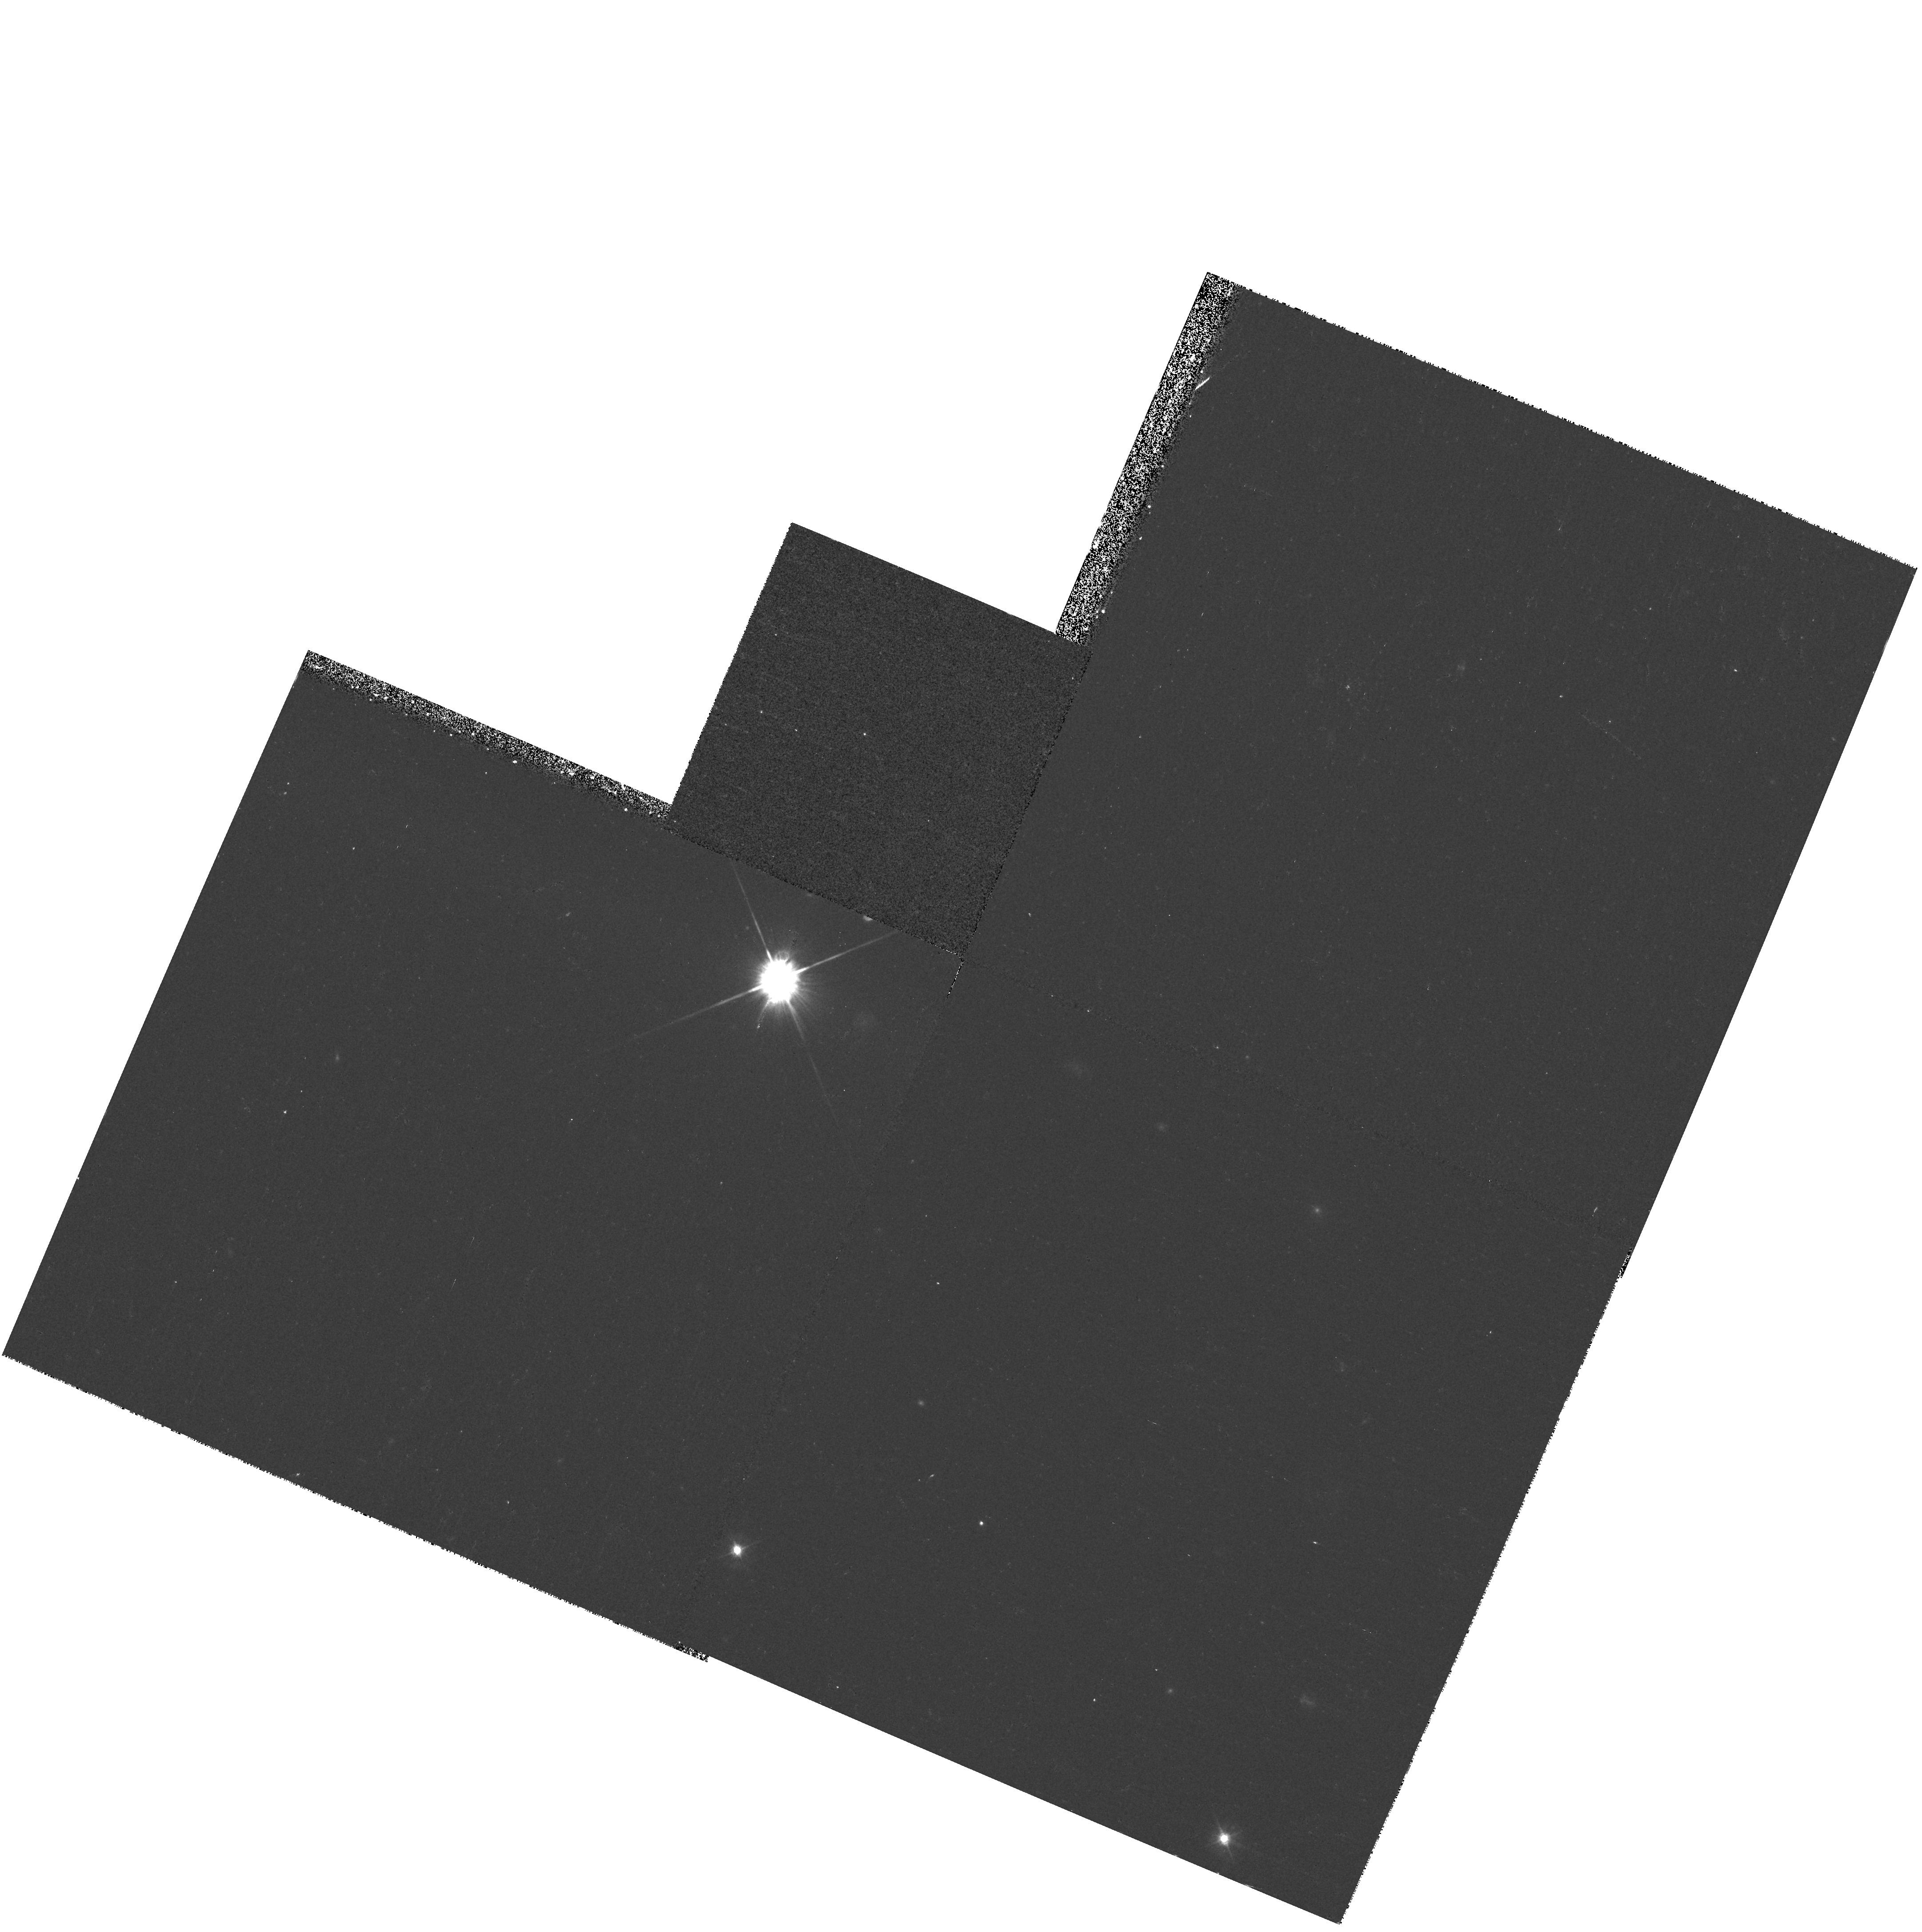
Target: QSO130940+573310. Instrument: WFPC2/PC. Filter: F450W. Exposure: 15 min. Observation ID: hst_9145_08_wfpc2_pc_f450w_u6fs08

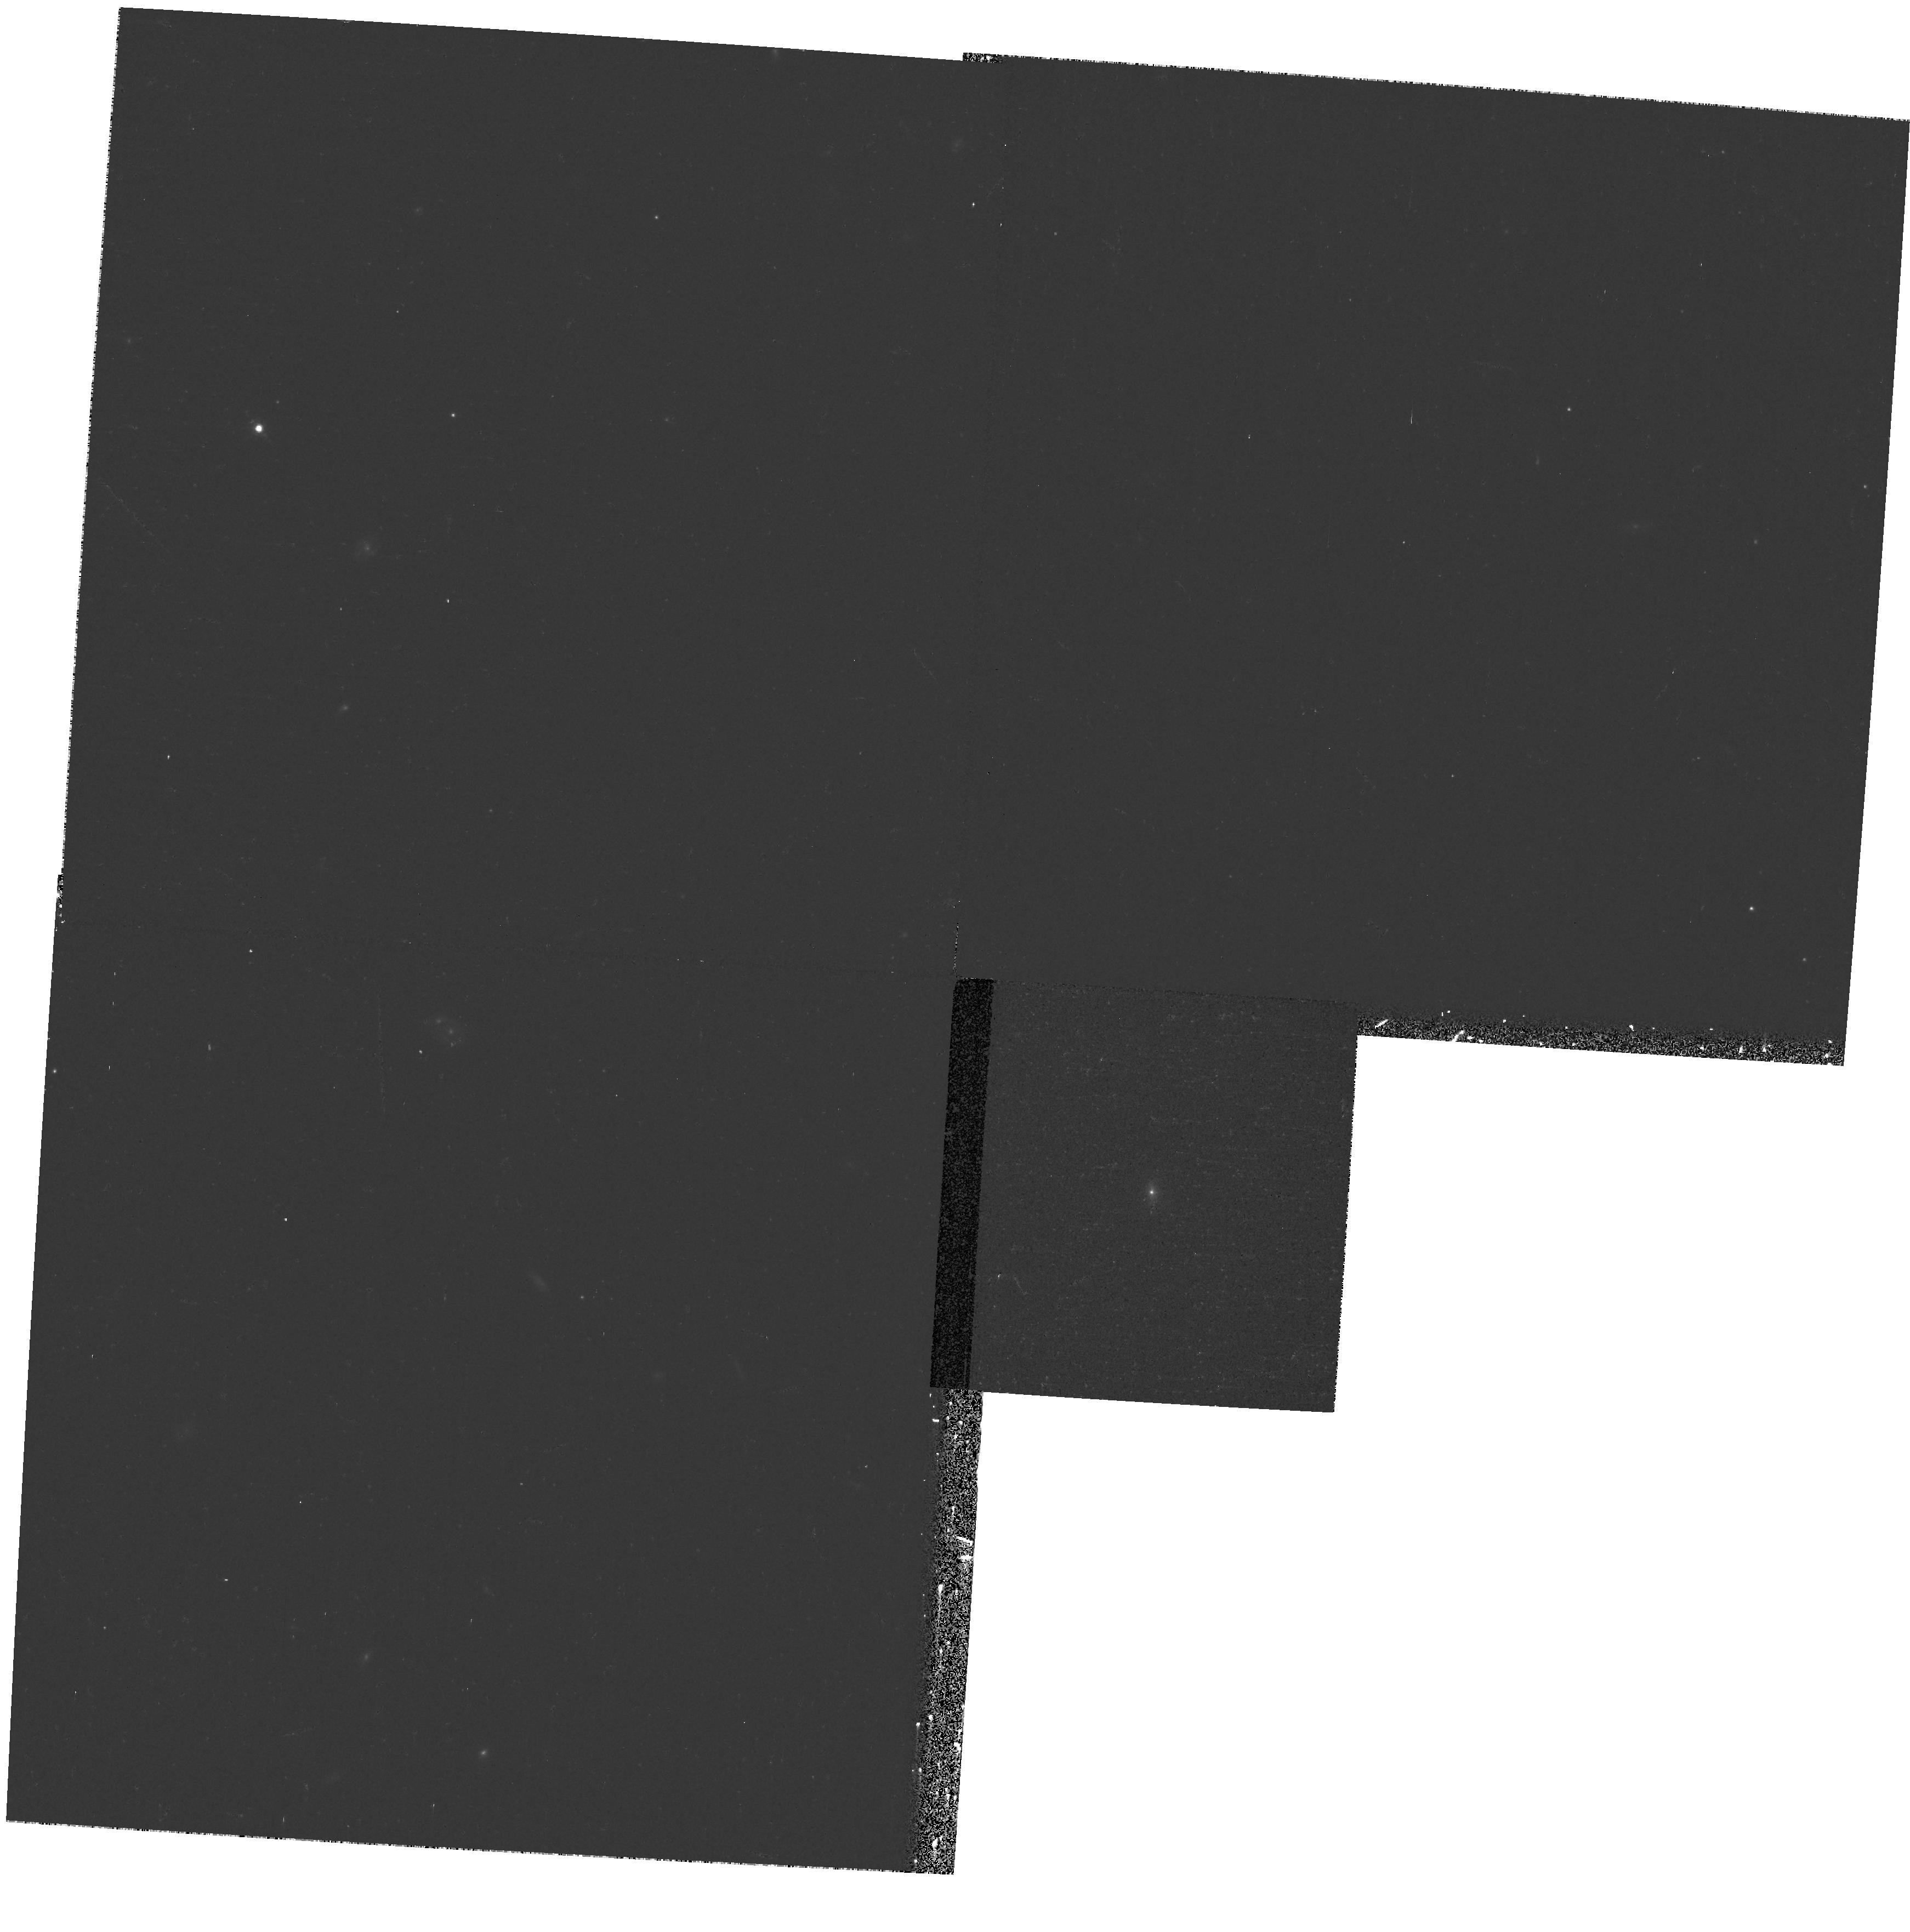
Target: QSO153945+431202. Instrument: WFPC2/PC. Filter: F675W. Exposure: 8 min. Observation ID: hst_9145_15_wfpc2_pc_f675w_u6fs15

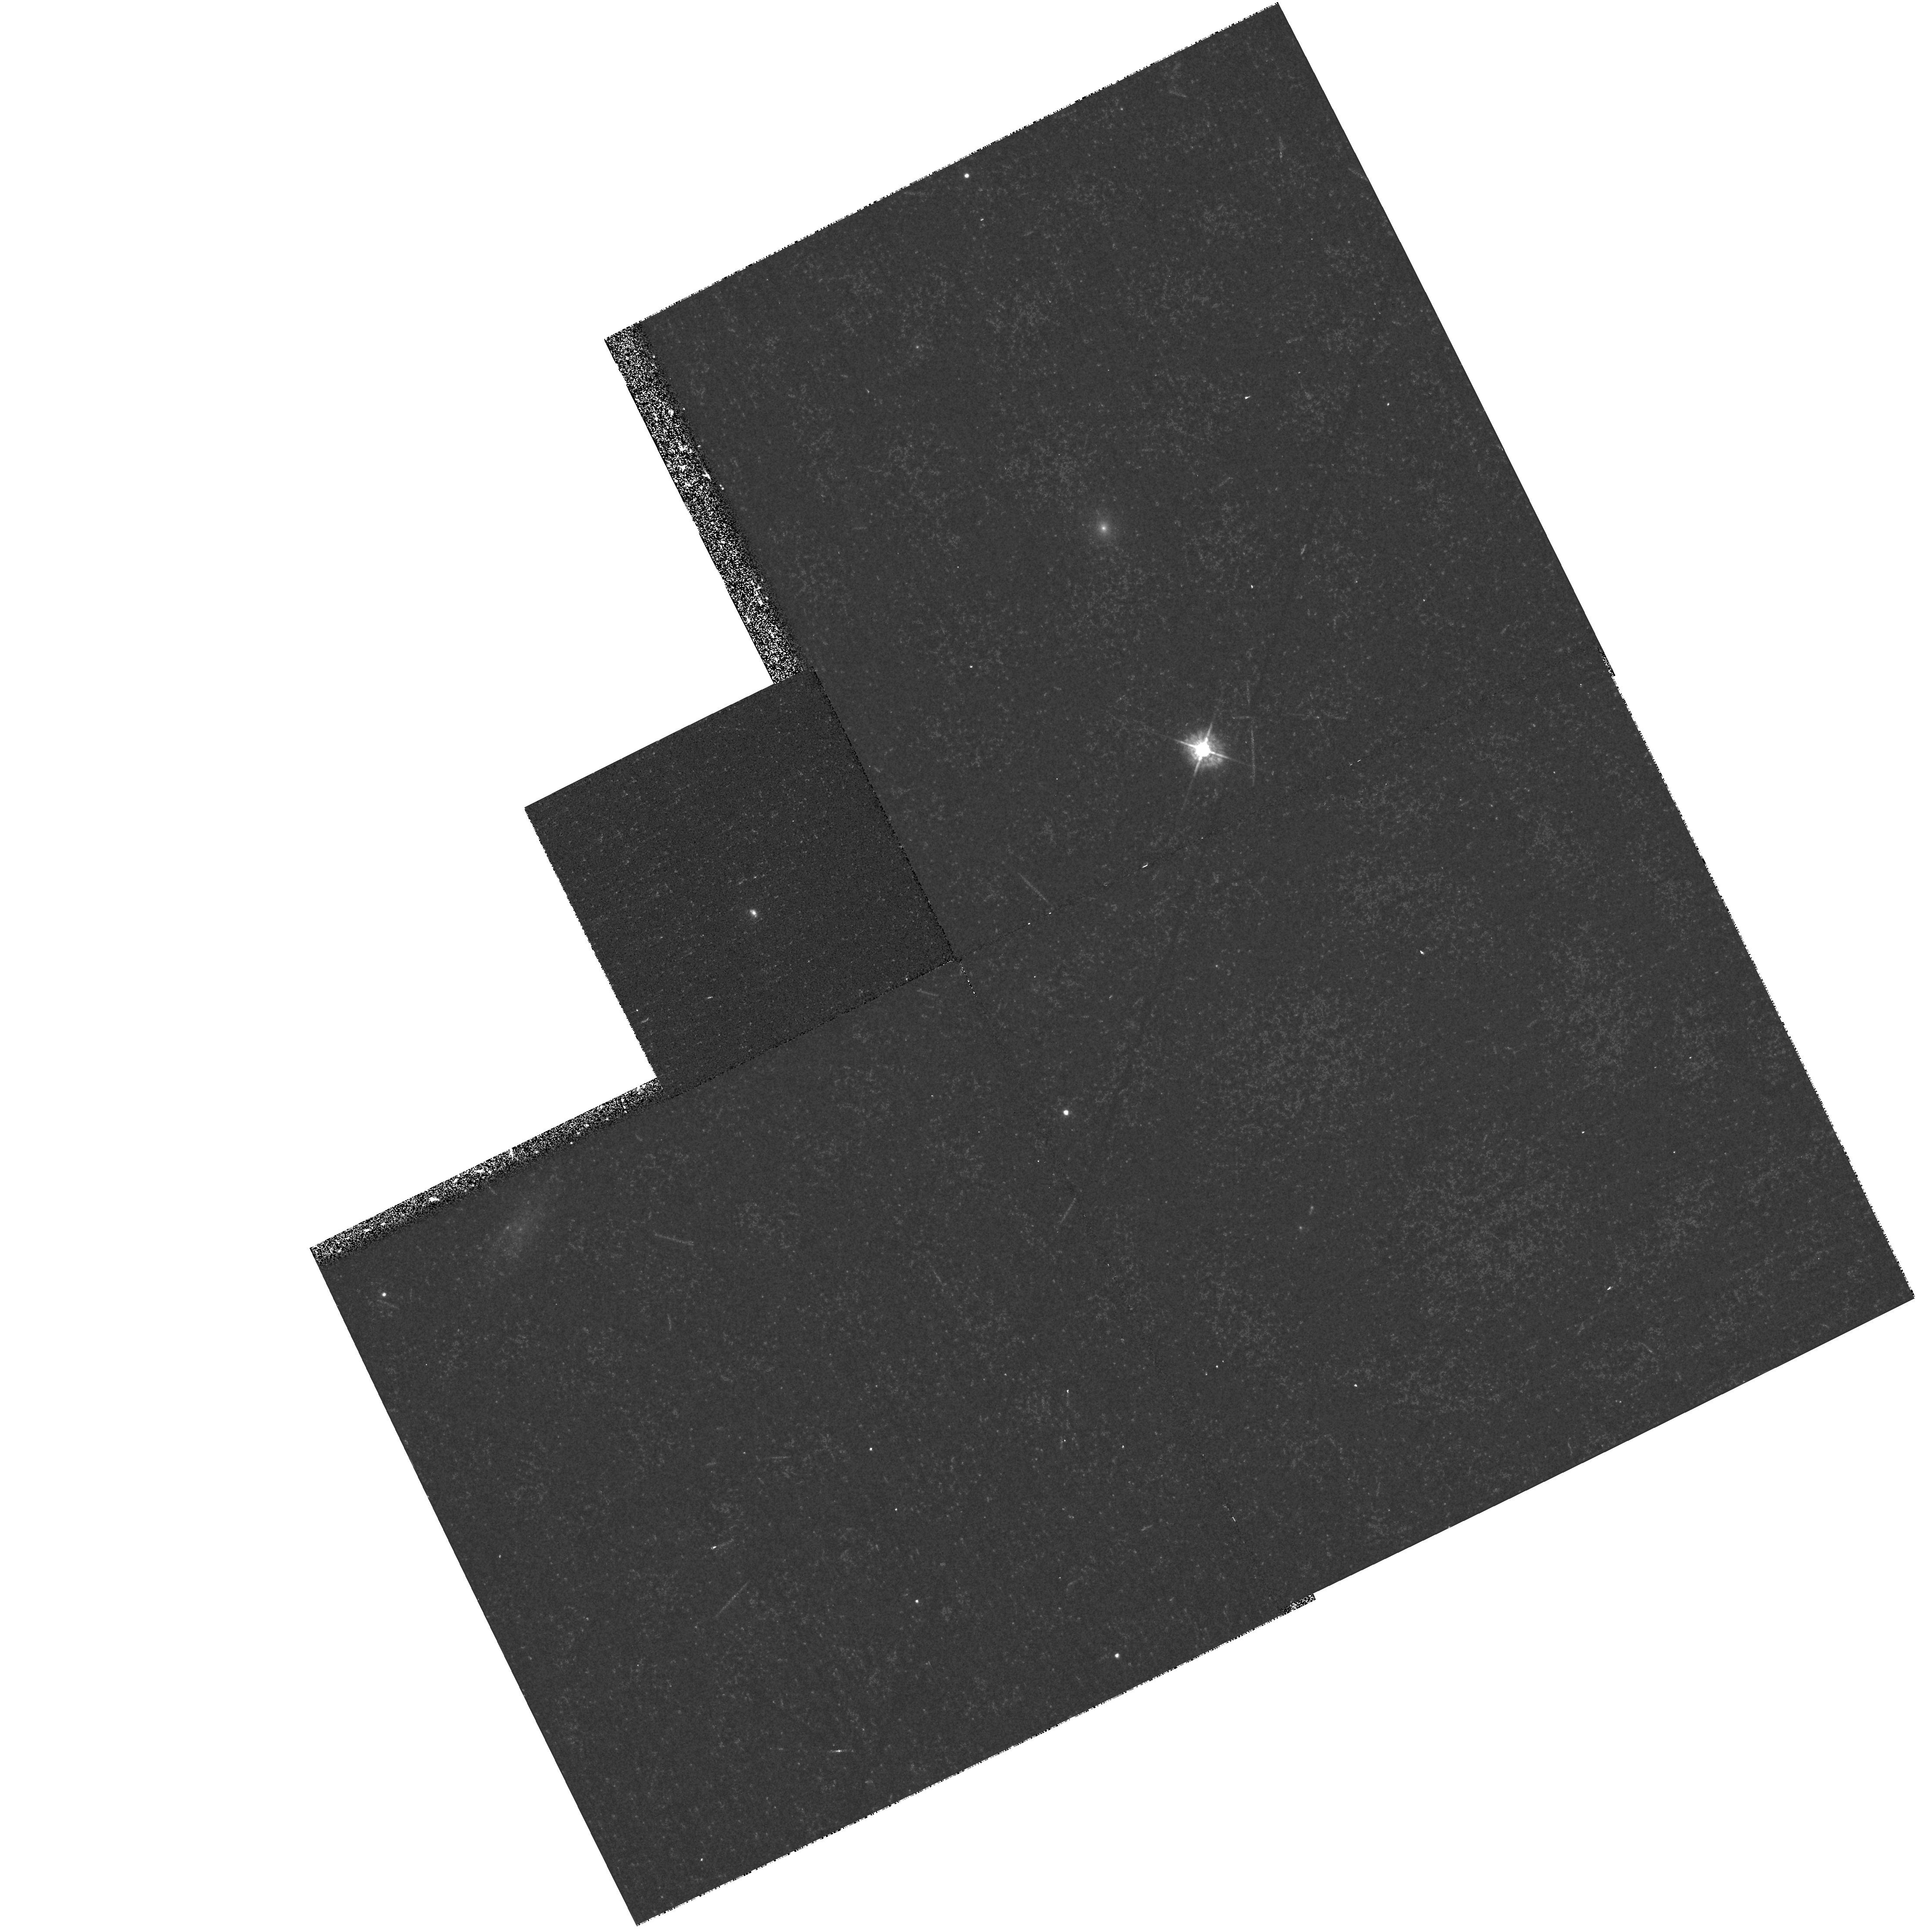
Target: QSO164724+534544. Instrument: WFPC2/PC. Filter: F450W. Exposure: 15 min. Observation ID: hst_9145_17_wfpc2_pc_f450w_u6fs17

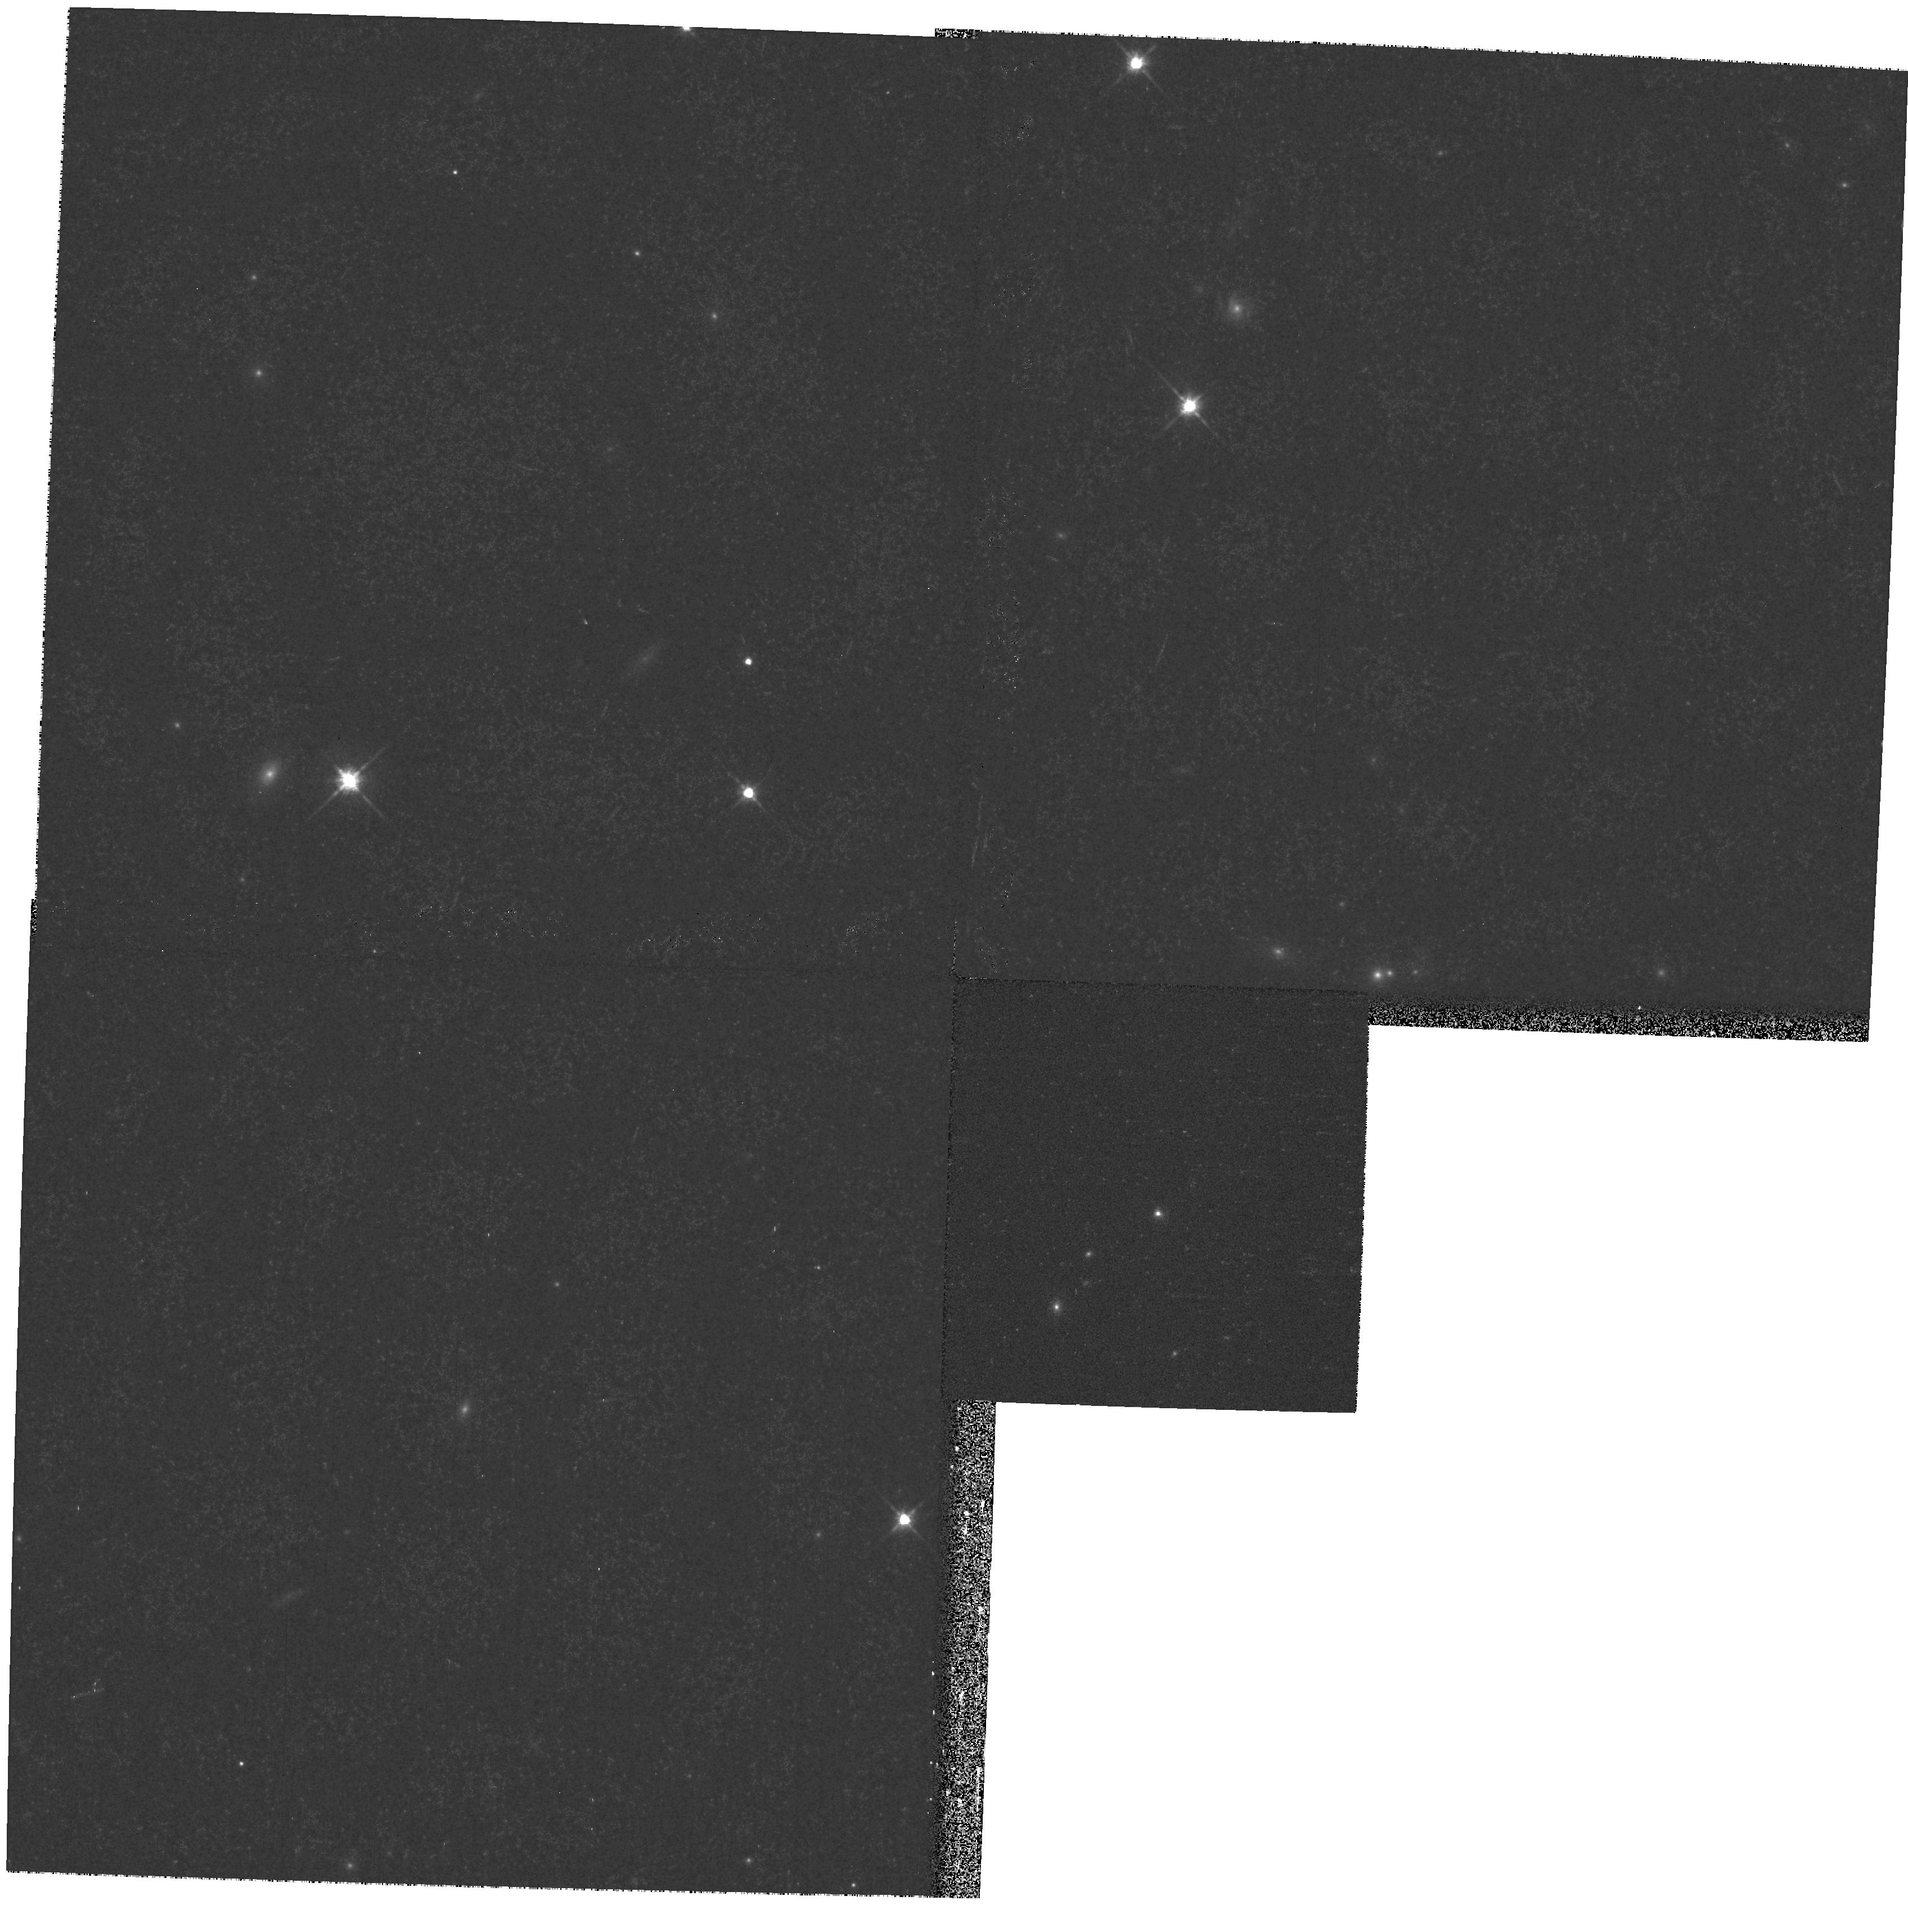
Target: QSO000848+192316. Instrument: WFPC2/PC. Filter: F814W. Exposure: 7 min. Observation ID: hst_9145_06_wfpc2_pc_f814w_u6fs06

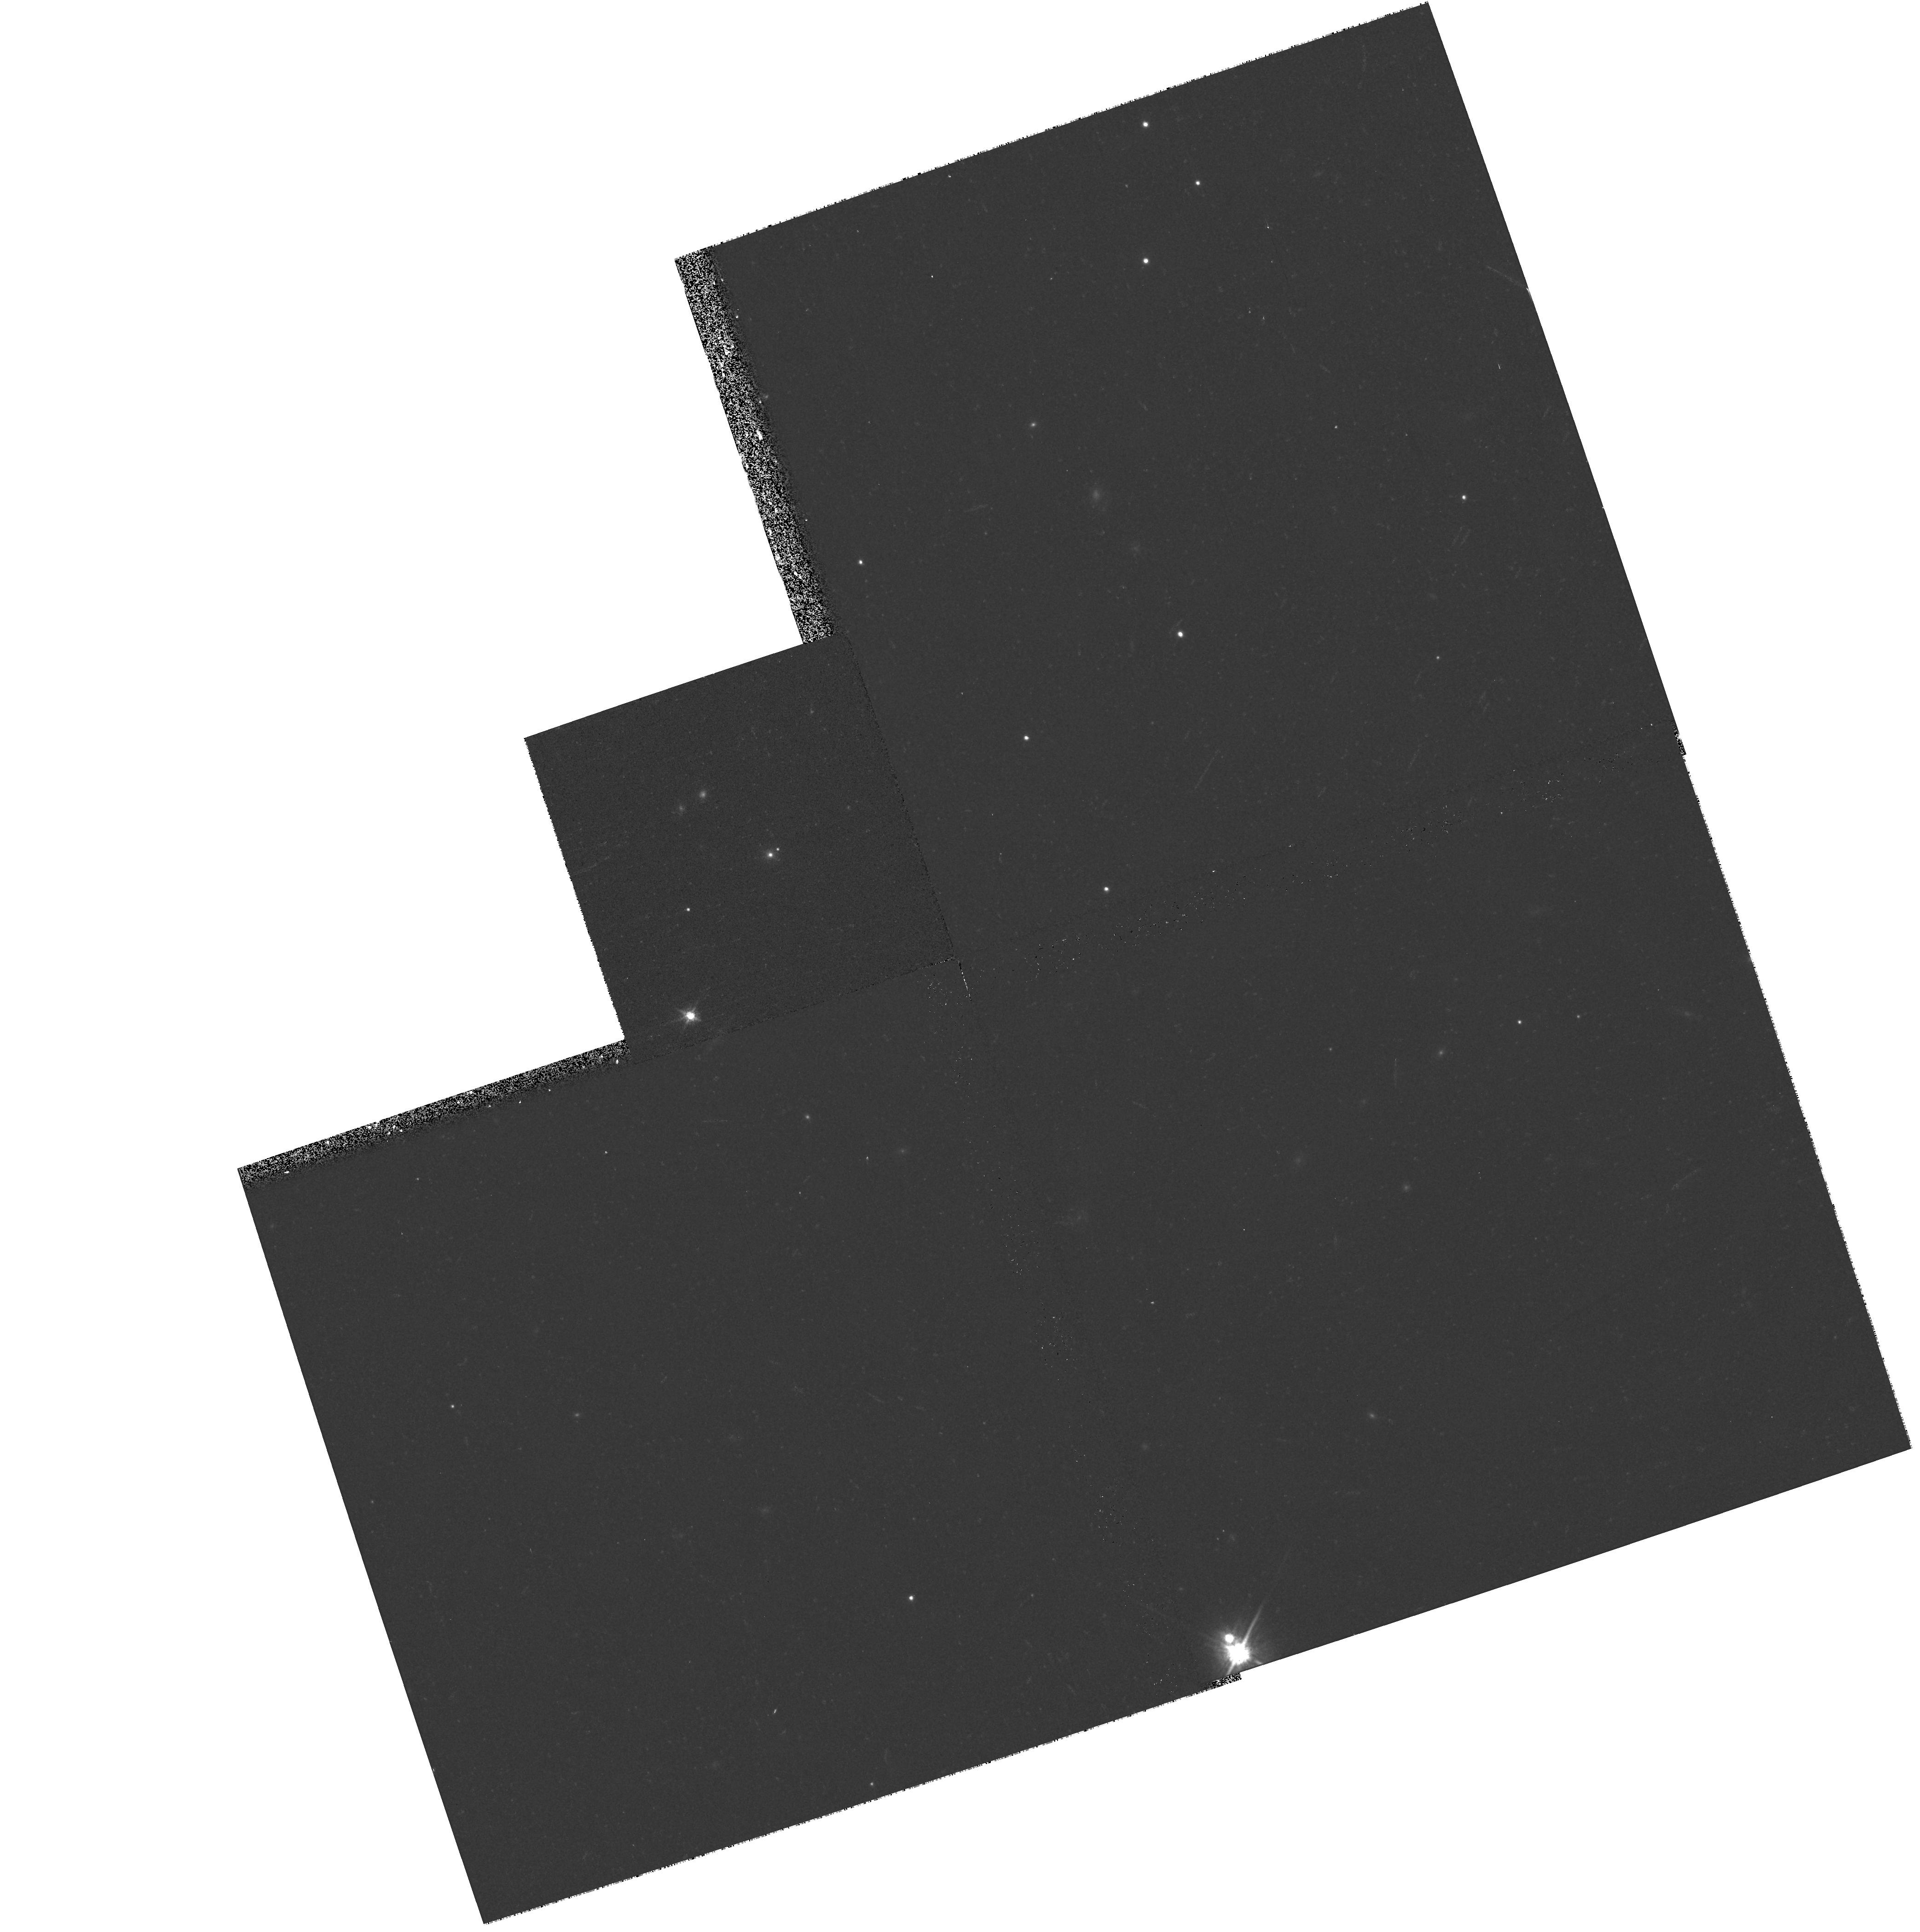
Target: QSO223749+183743. Instrument: WFPC2/PC. Filter: F814W. Exposure: 7 min. Observation ID: hst_9145_20_wfpc2_pc_f814w_u6fs20

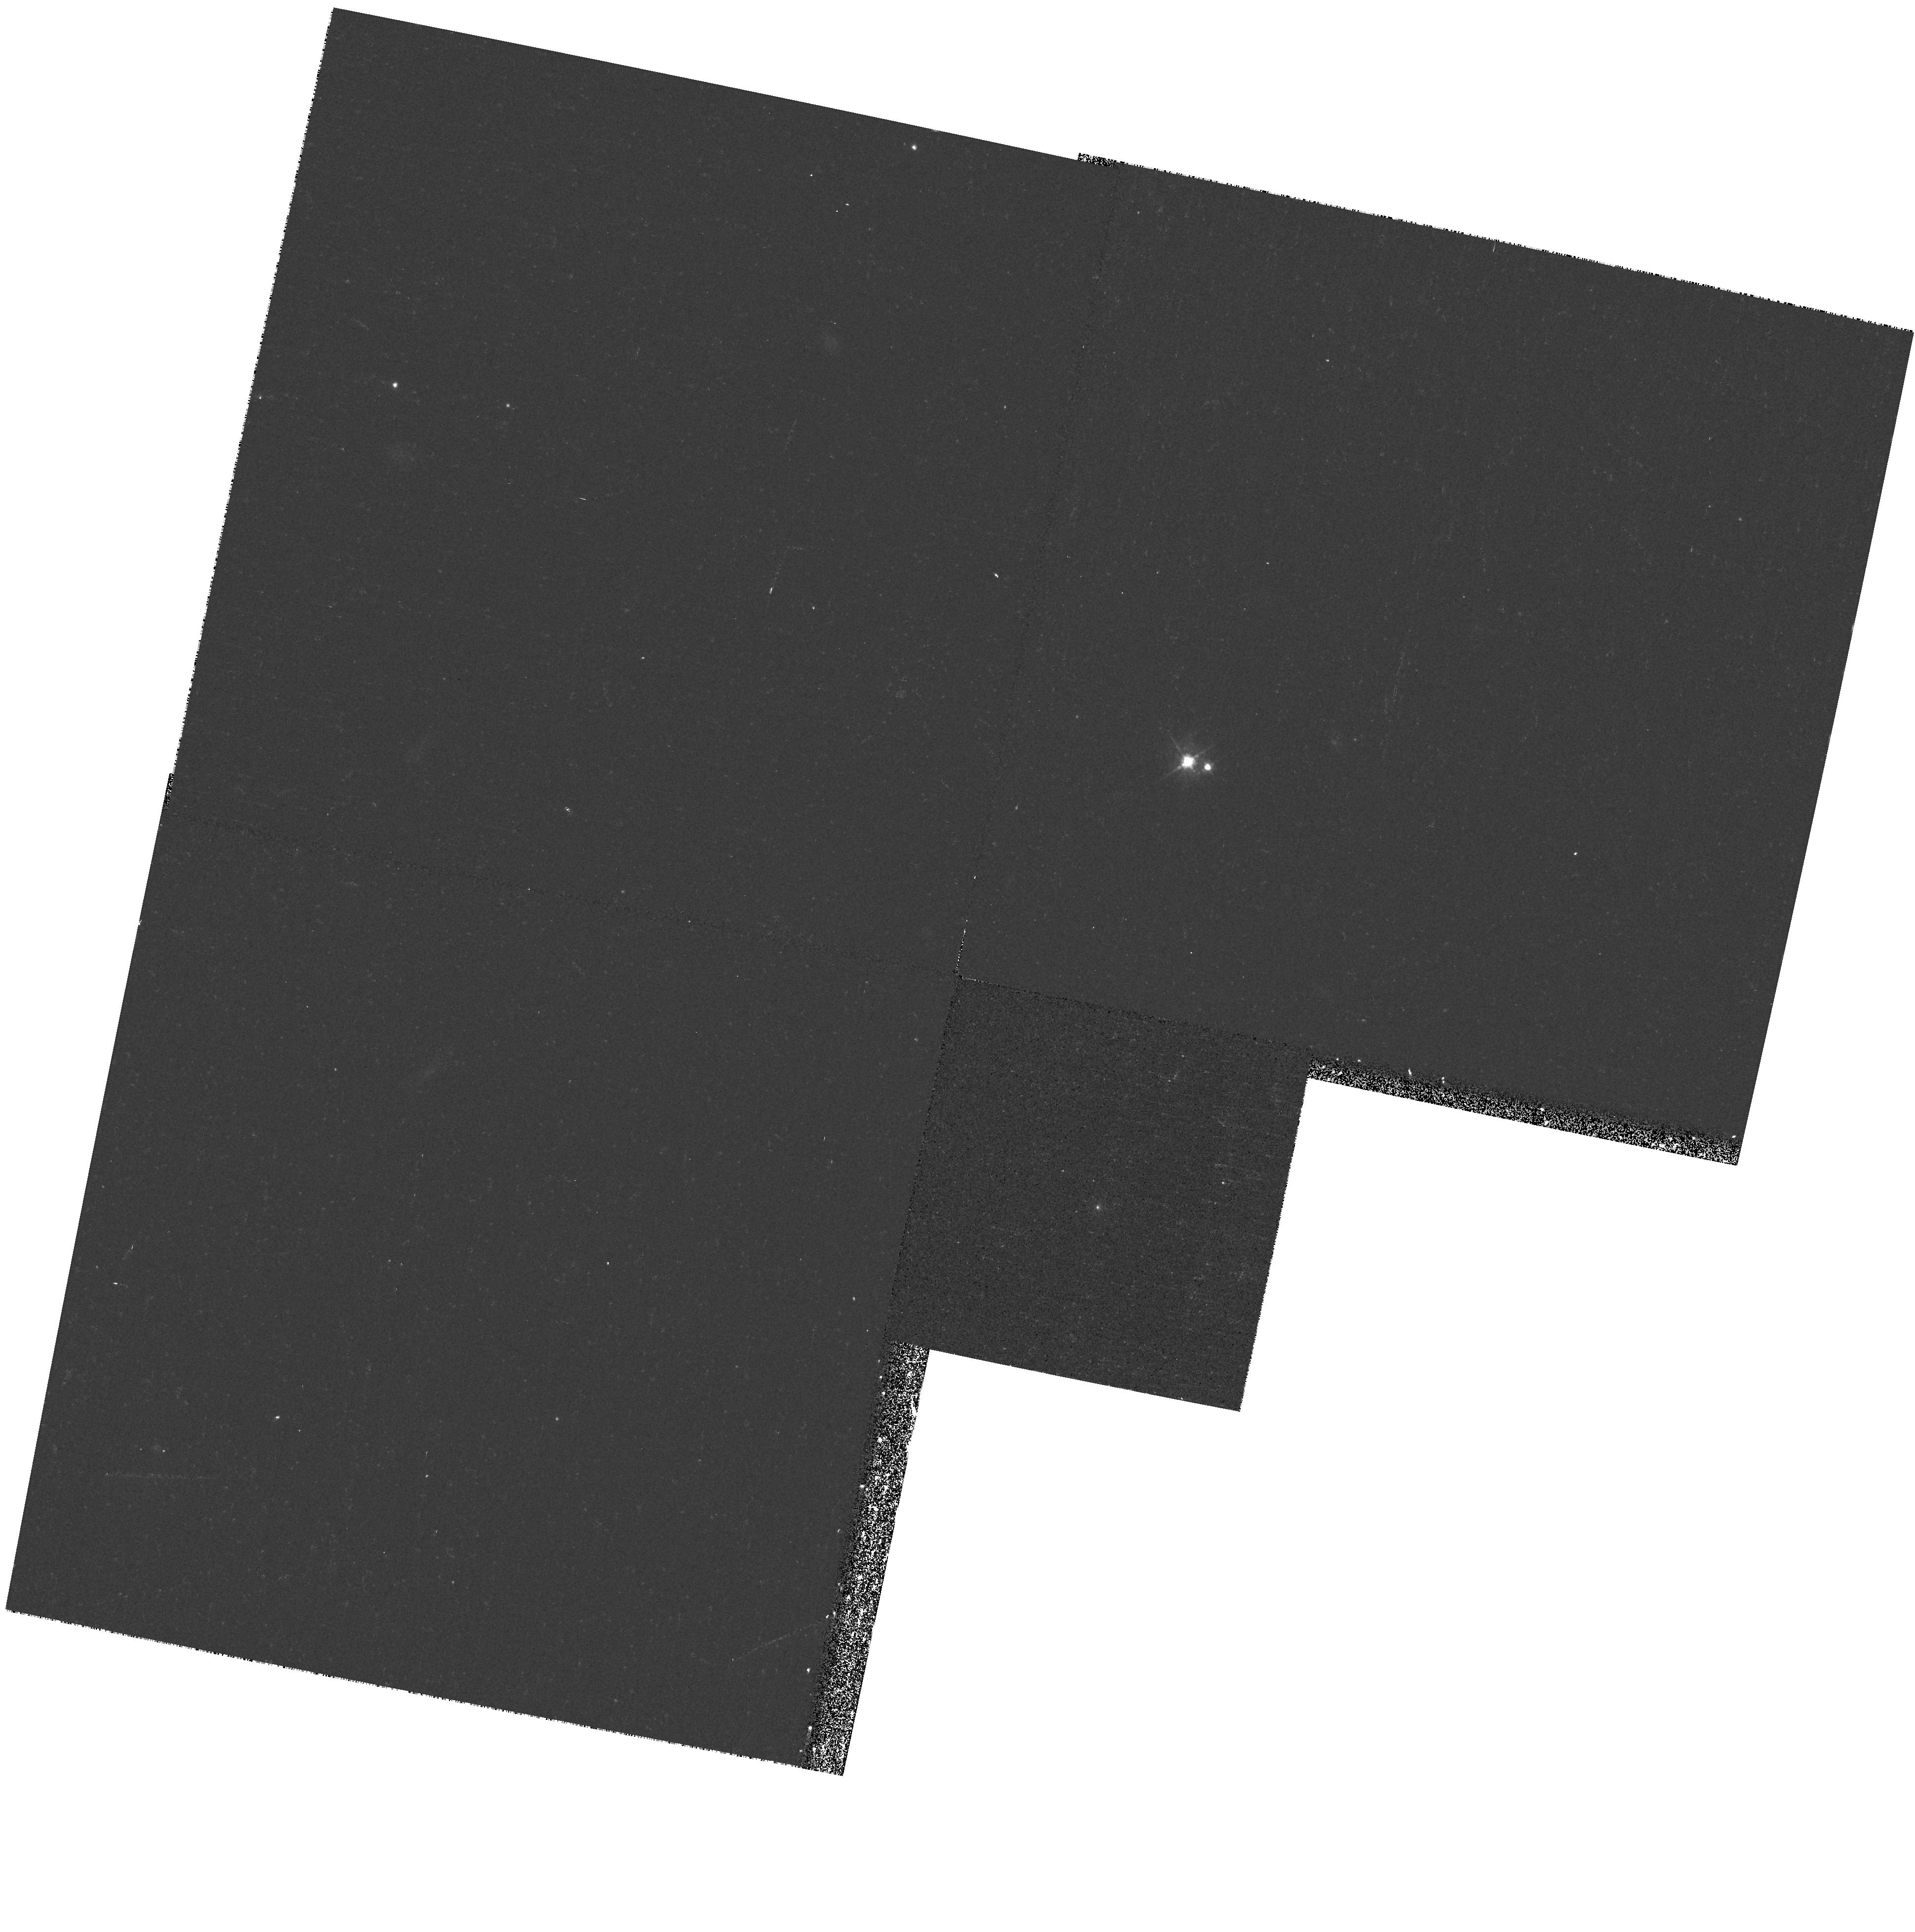
Target: QSO001610+320908. Instrument: WFPC2/PC. Filter: F450W. Exposure: 15 min. Observation ID: hst_9145_07_wfpc2_pc_f450w_u6fs07

A Snapshot Survey of the Optically Selected Type-2 Quasars (PI: Djorgovski, S. George)

We identified a population of emission-line objects in DPOSS, which can be plausibly interpreted as the long-sought type-2 quasars. They have high-ionization Seyfert-2 like spectra, but with narrow-line luminosities comparable to those of the luminous type-1 quasars in the same redshift range. Keck spectropolarimetry confirms the presence of hidden QSO nuclei in them. This provides a major piece of evidence in favor of the unified schemes for AGN, and it should help extend our understanding of AGN in general. This population may be a major contributor to the cosmic hard x-ray background. It is complementary to the optically dull hard x-ray sources found by Chandra. We propose to obtain multi-color images of a representative sample of these objects, in order to examine their morphology with the superior angular resolution of the HST. We may be able to detect point-like nuclei which are not detectable in ground-based images, the dust lanes hiding them from our view, possible evidence for tidal interactions and the overall morphology of their hosts, etc. We also propose for Chandra observations for a subsample of 5 objects, in order to probe the column densities of the obscuring material and to constrain their bolometric luminosities. This study would greatly increase our understanding of these objects, which are an important missing link in the overall picture of AGN populations in the universe.